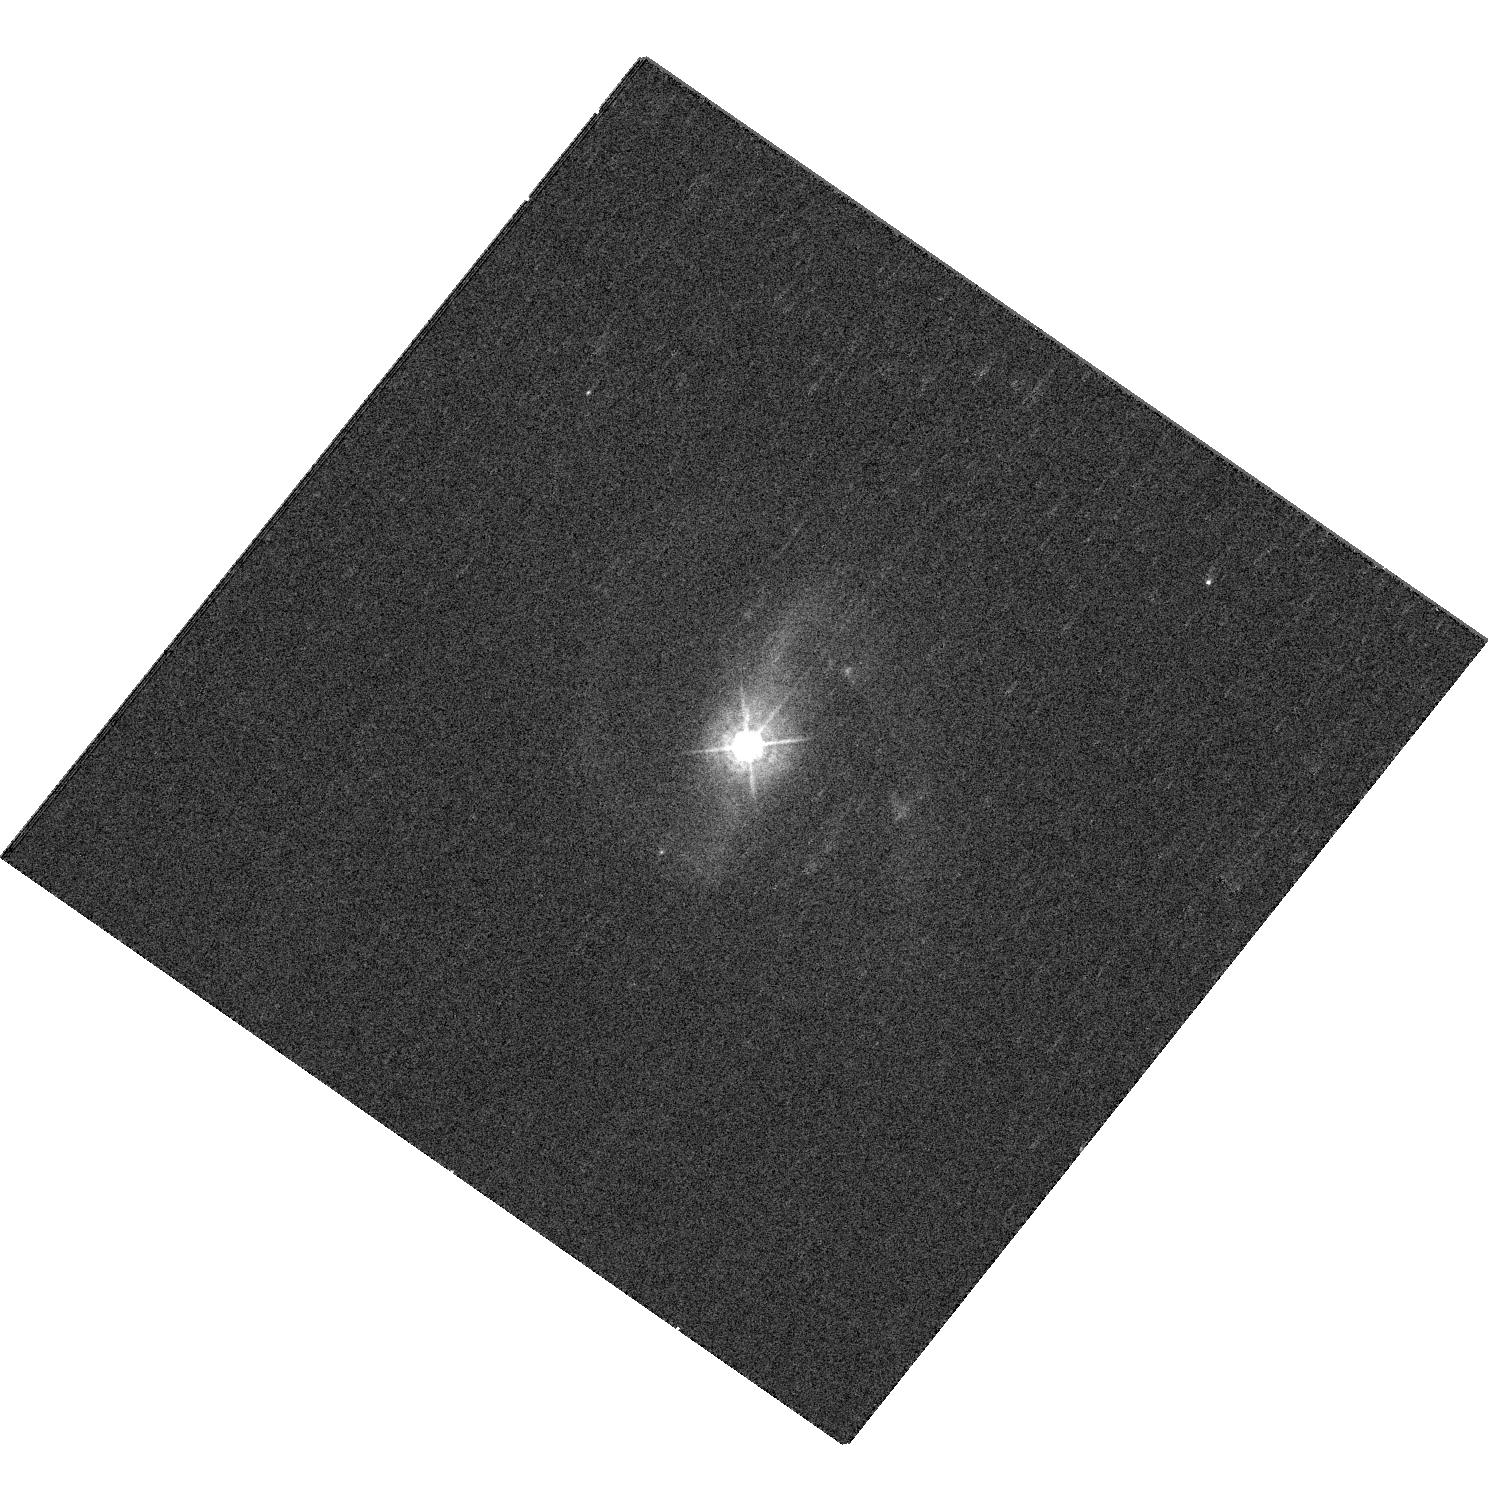
Target: PG1011-040
Instrument: WFC3/UVIS
Filter: F438W
Exposure: 6 min
Observation ID: hst_12903_21_wfc3_uvis_f438w_iby821

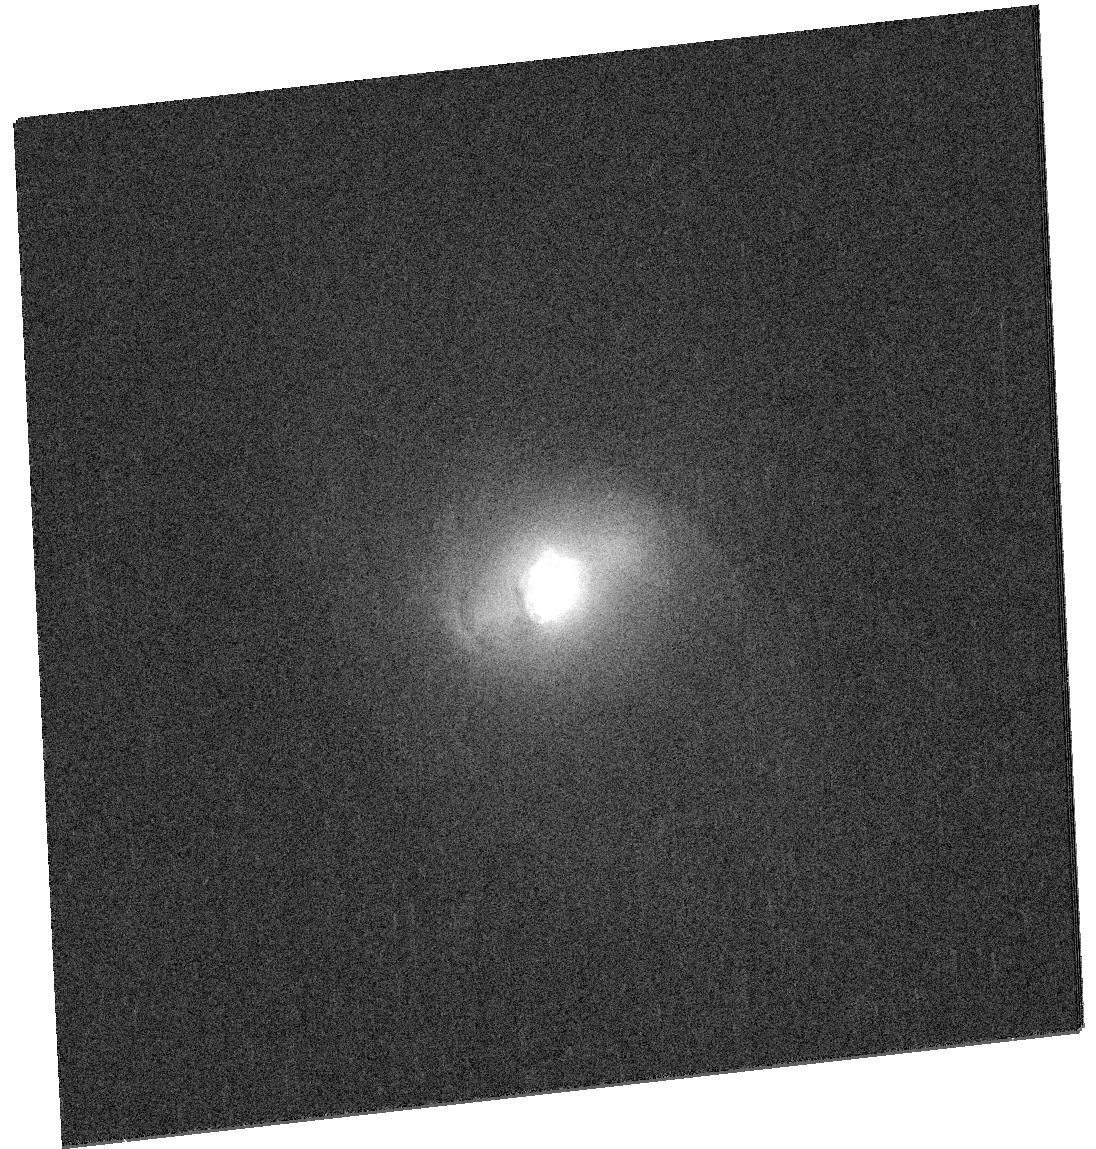
Target: SDSSJ103408.59+600152.2
Instrument: WFC3/UVIS
Filter: F814W
Exposure: 3 min
Observation ID: hst_12903_0u_wfc3_uvis_f814w_iby80u

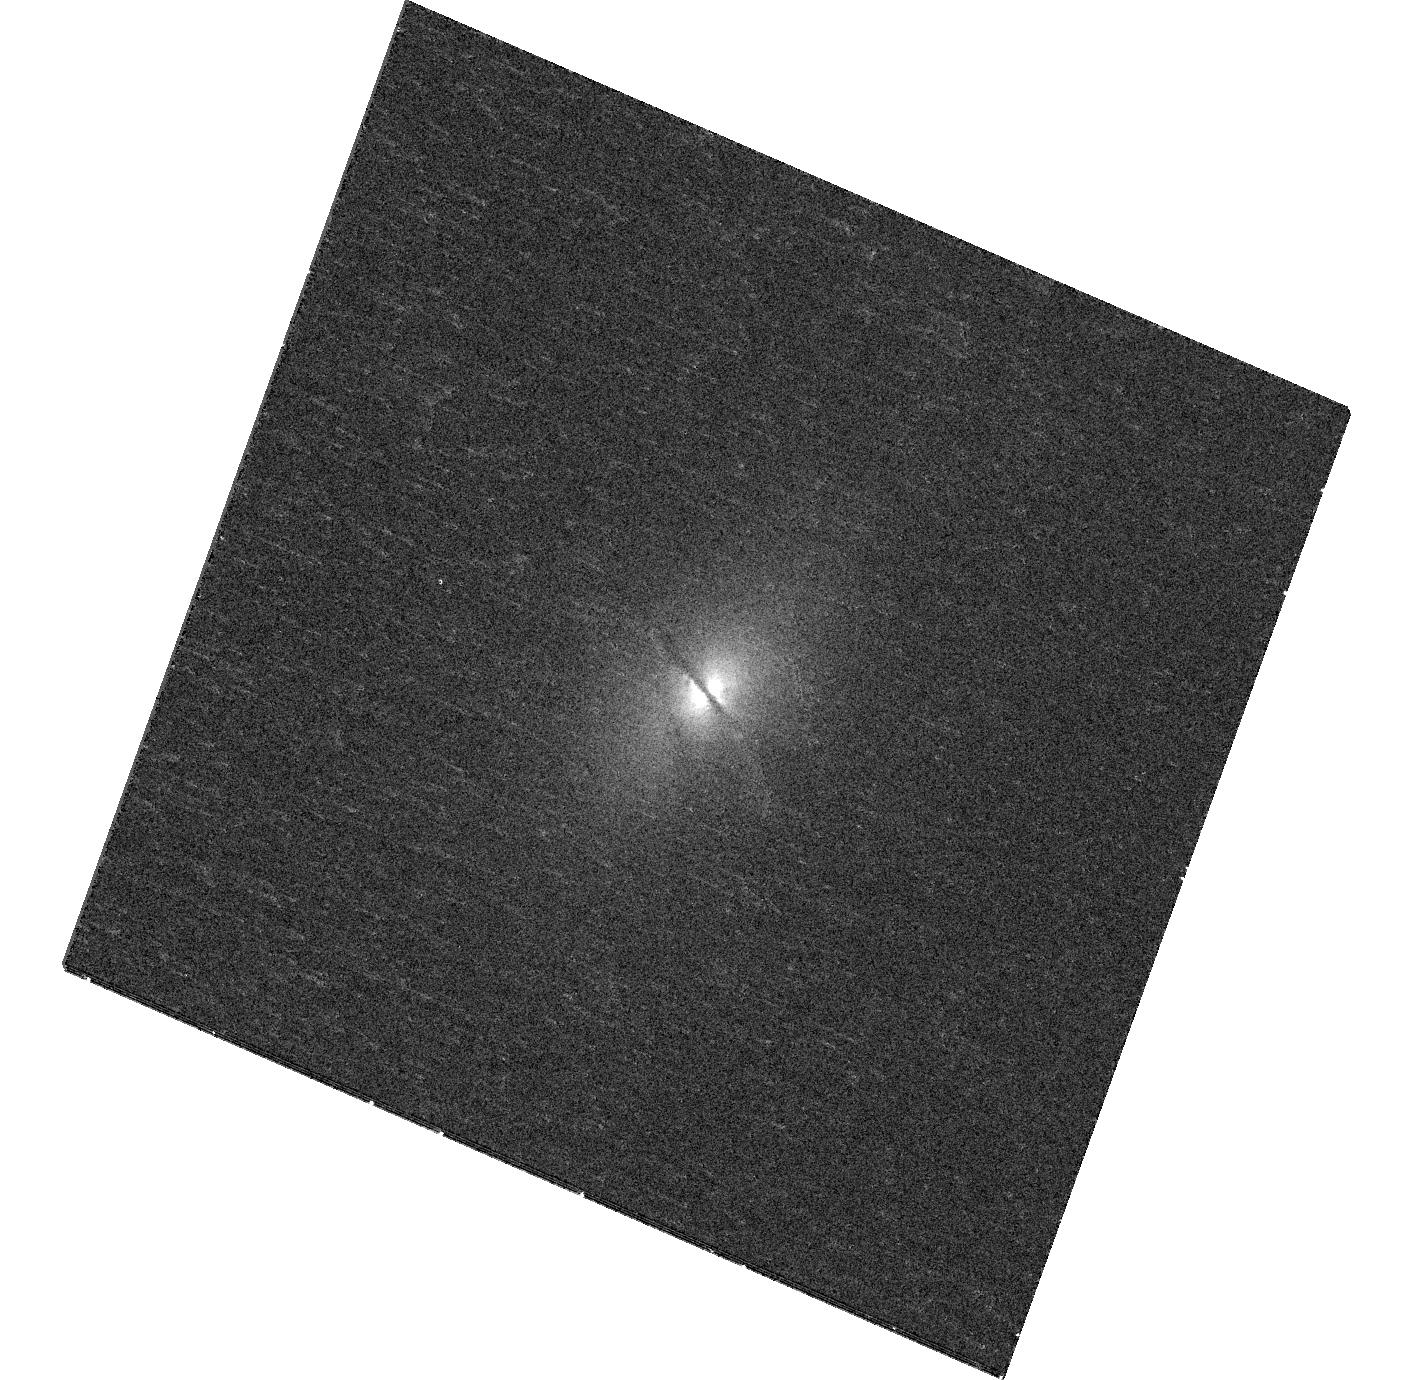
Target: SDSSJ080337.32+392633.1
Instrument: WFC3/UVIS
Filter: F438W
Exposure: 12 min
Observation ID: hst_12903_99_wfc3_uvis_f438w_iby899

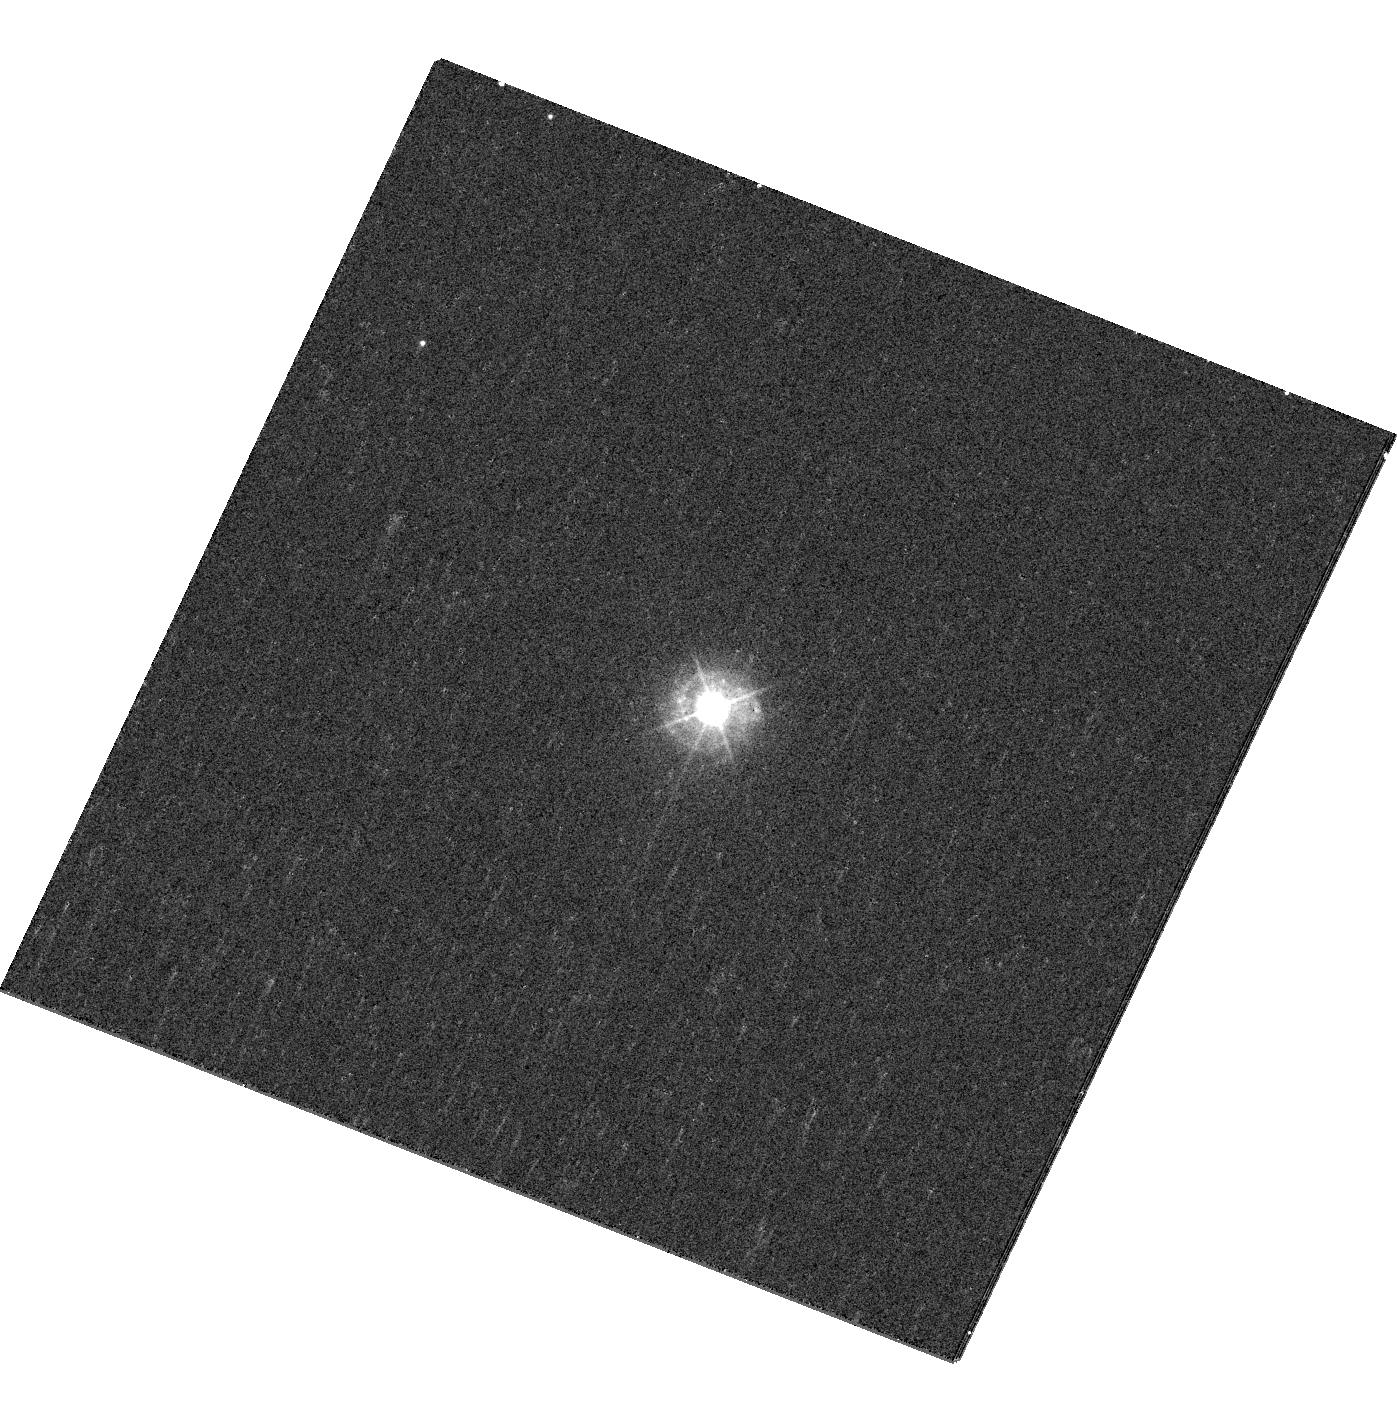
Target: PG1351+640
Instrument: WFC3/UVIS
Filter: F438W
Exposure: 6 min
Observation ID: hst_12903_51_wfc3_uvis_f438w_iby851

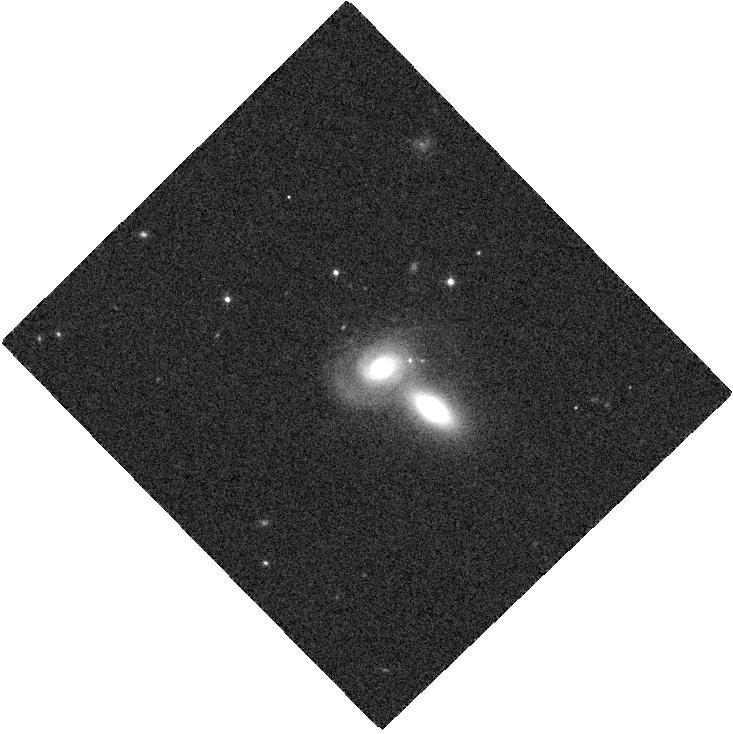
Target: SDSSJ162436.40+334406.7
Instrument: WFC3/IR
Filter: F105W
Exposure: 2 min
Observation ID: hst_12903_2t_wfc3_ir_f105w_iby82t

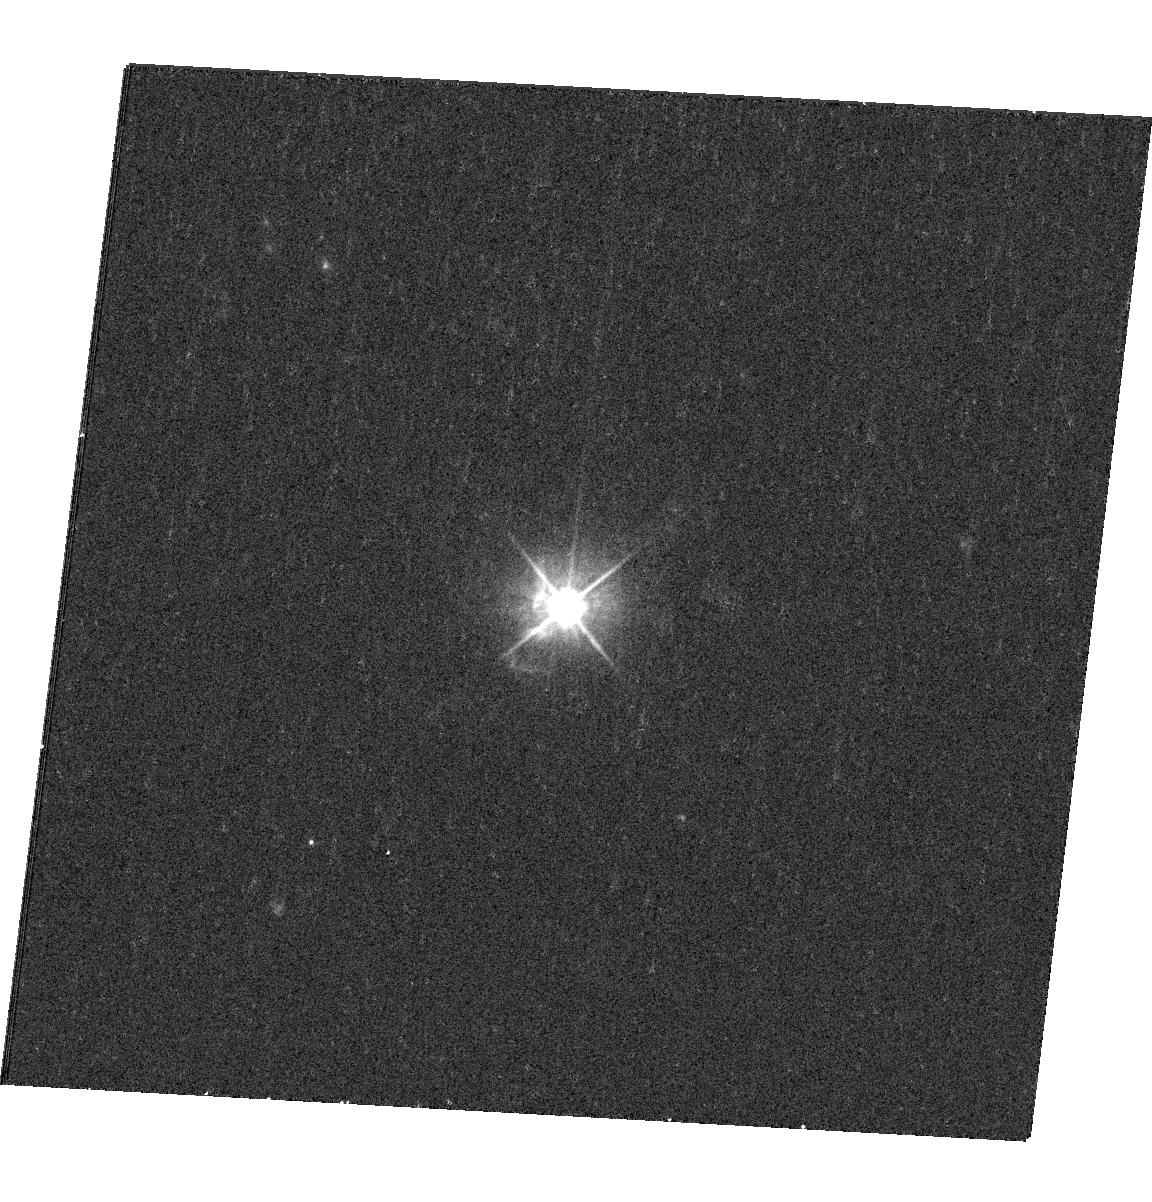
Target: PG1100+772
Instrument: WFC3/UVIS
Filter: F555W
Exposure: 7 min
Observation ID: hst_12903_27_wfc3_uvis_f555w_iby827

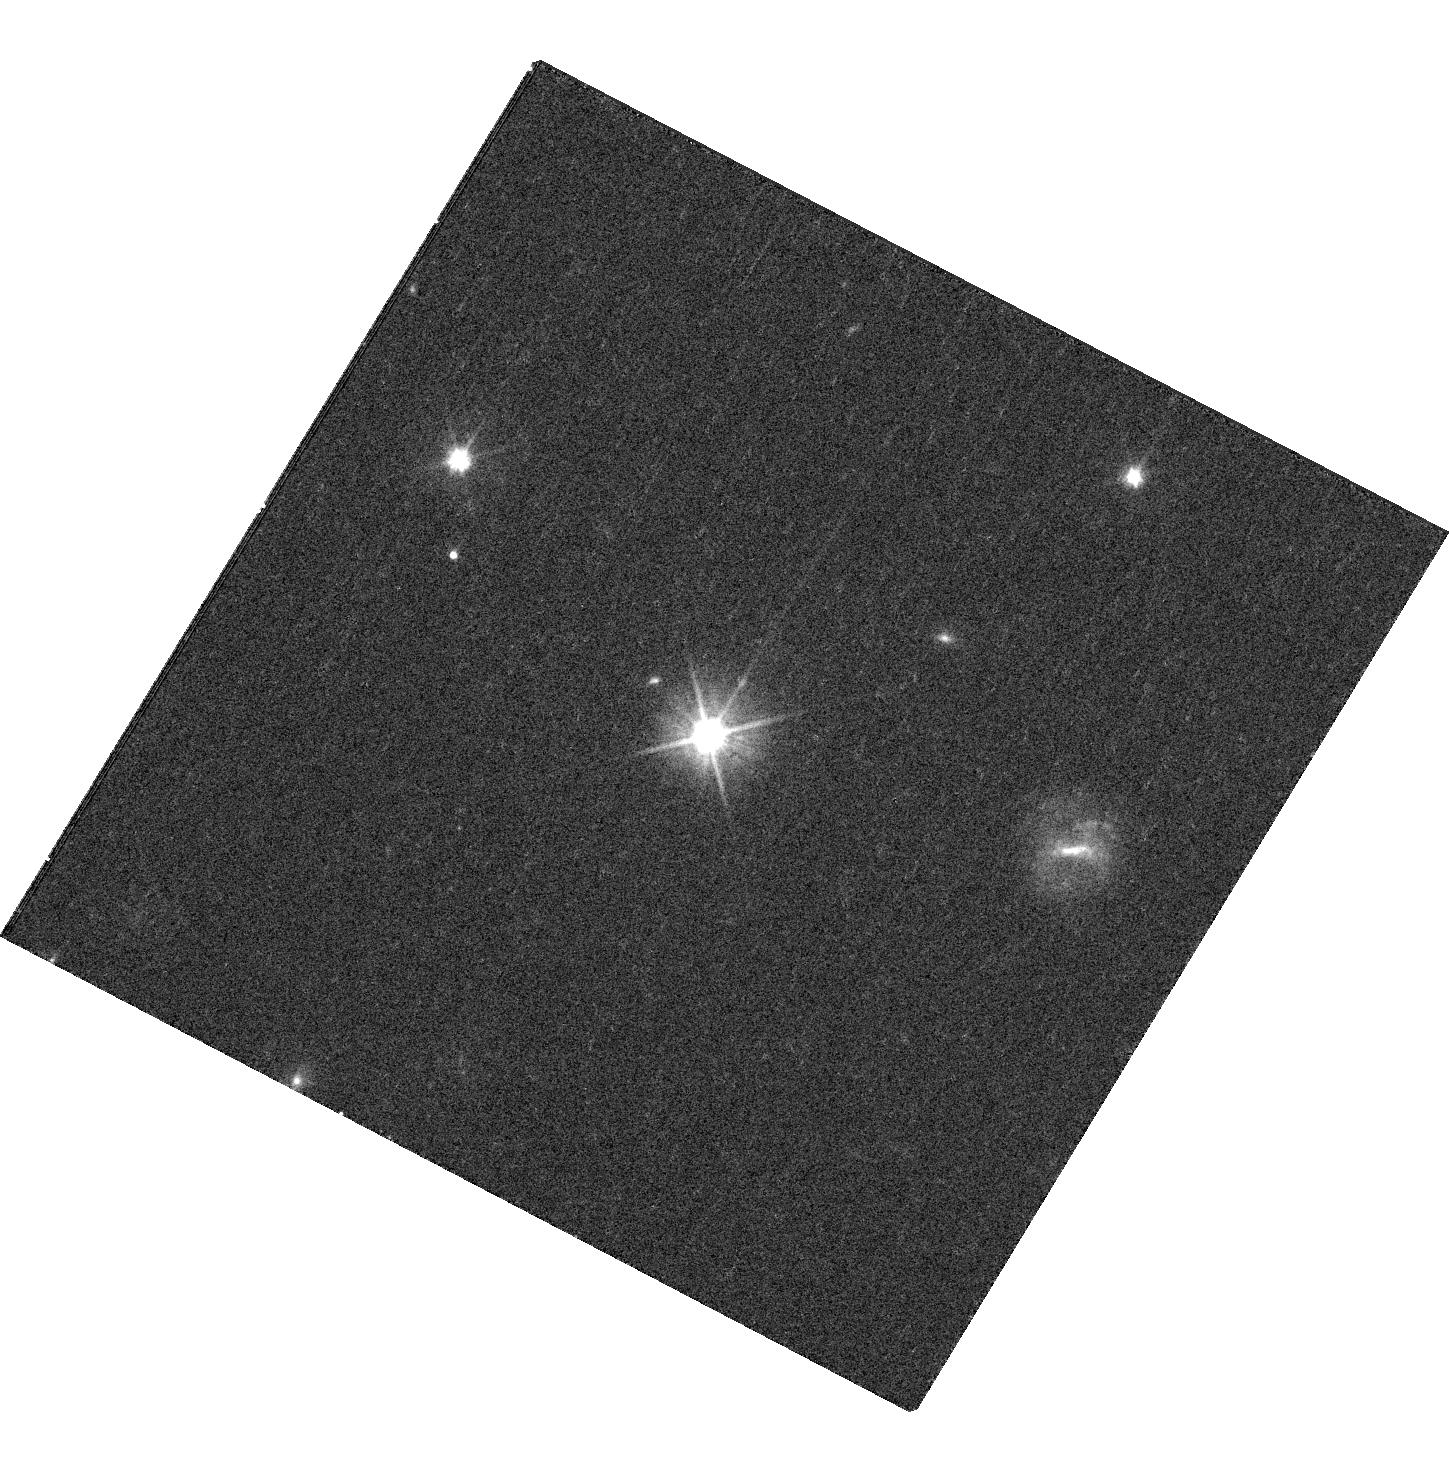
Target: PG1103-006
Instrument: WFC3/UVIS
Filter: F555W
Exposure: 11 min
Observation ID: hst_12903_28_wfc3_uvis_f555w_iby828

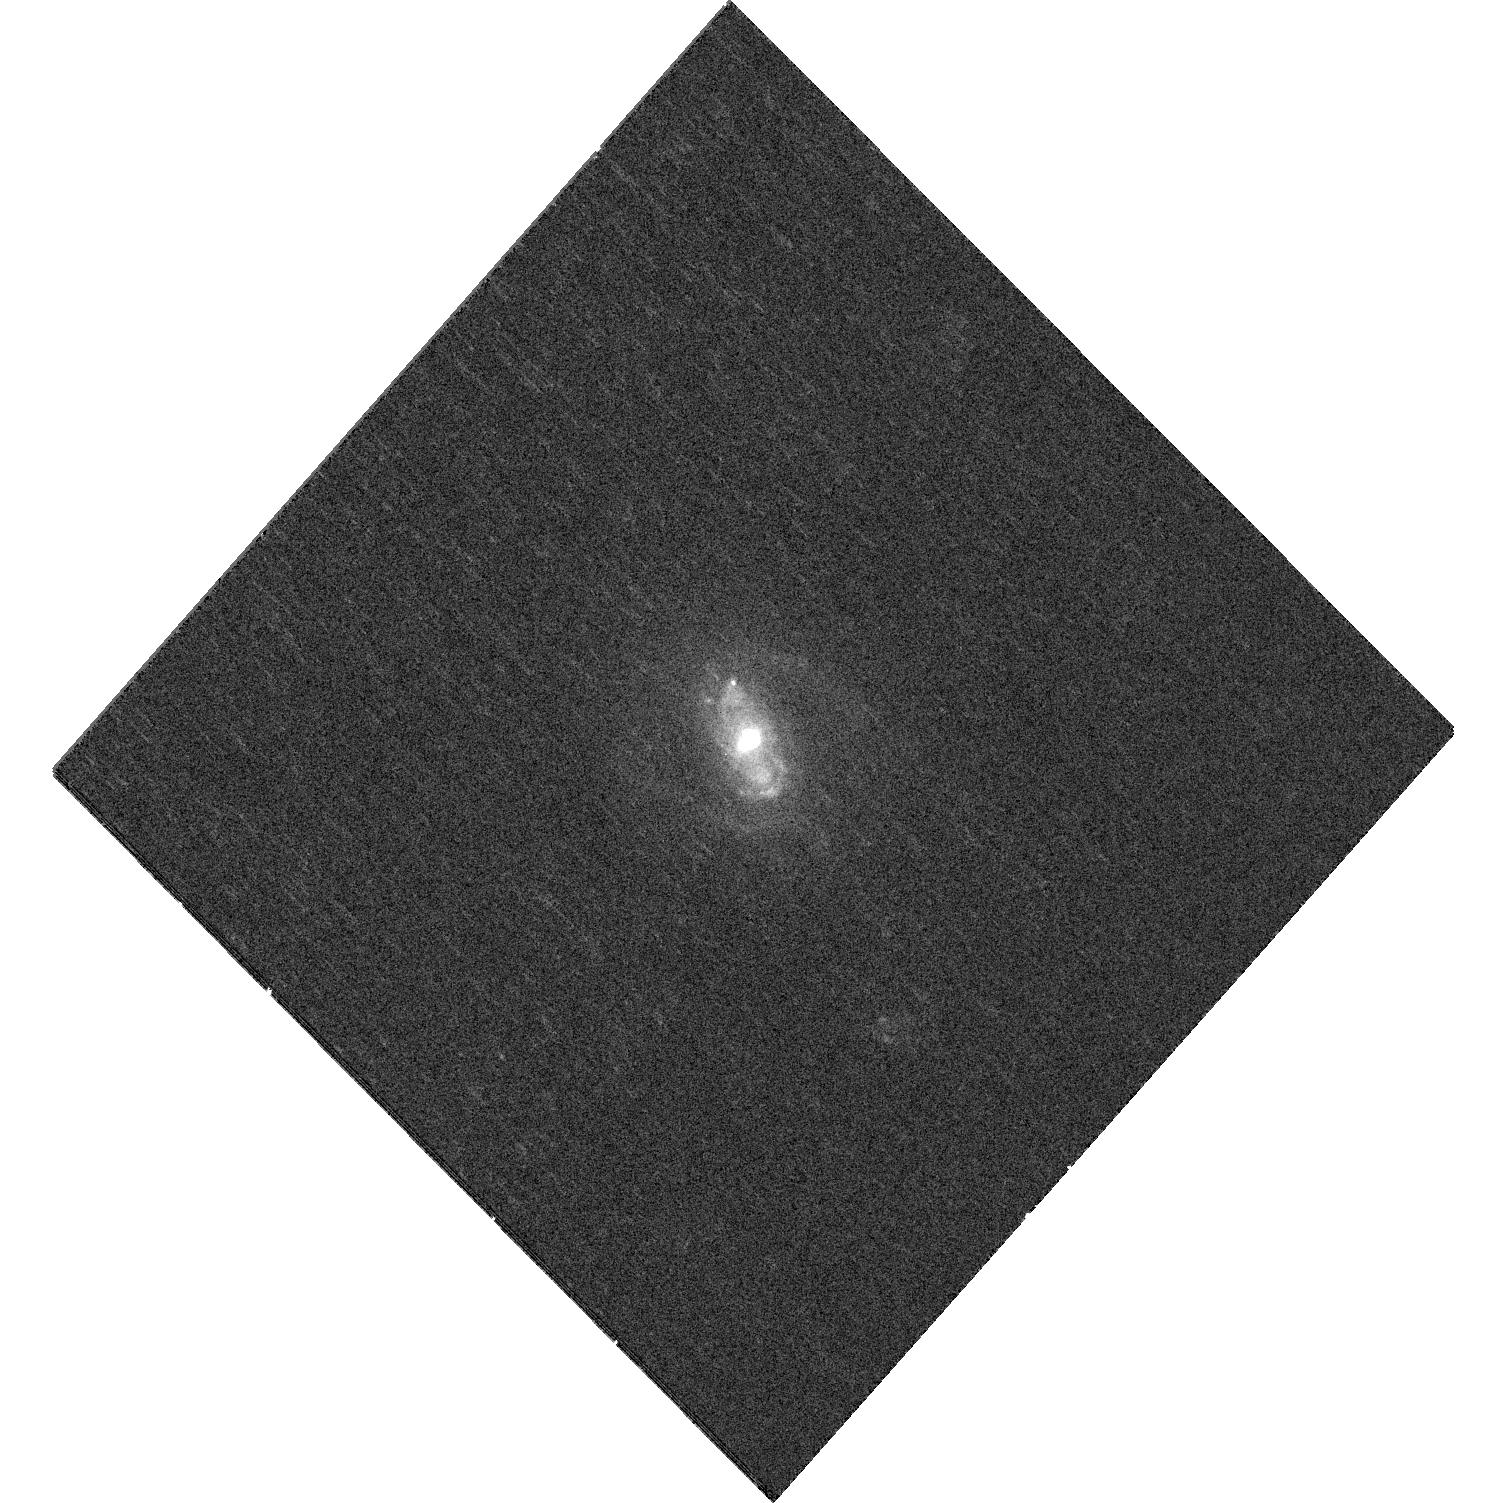
Target: SDSSJ115326.42+580644.5
Instrument: WFC3/UVIS
Filter: F438W
Exposure: 10 min
Observation ID: hst_12903_1l_wfc3_uvis_f438w_iby81l

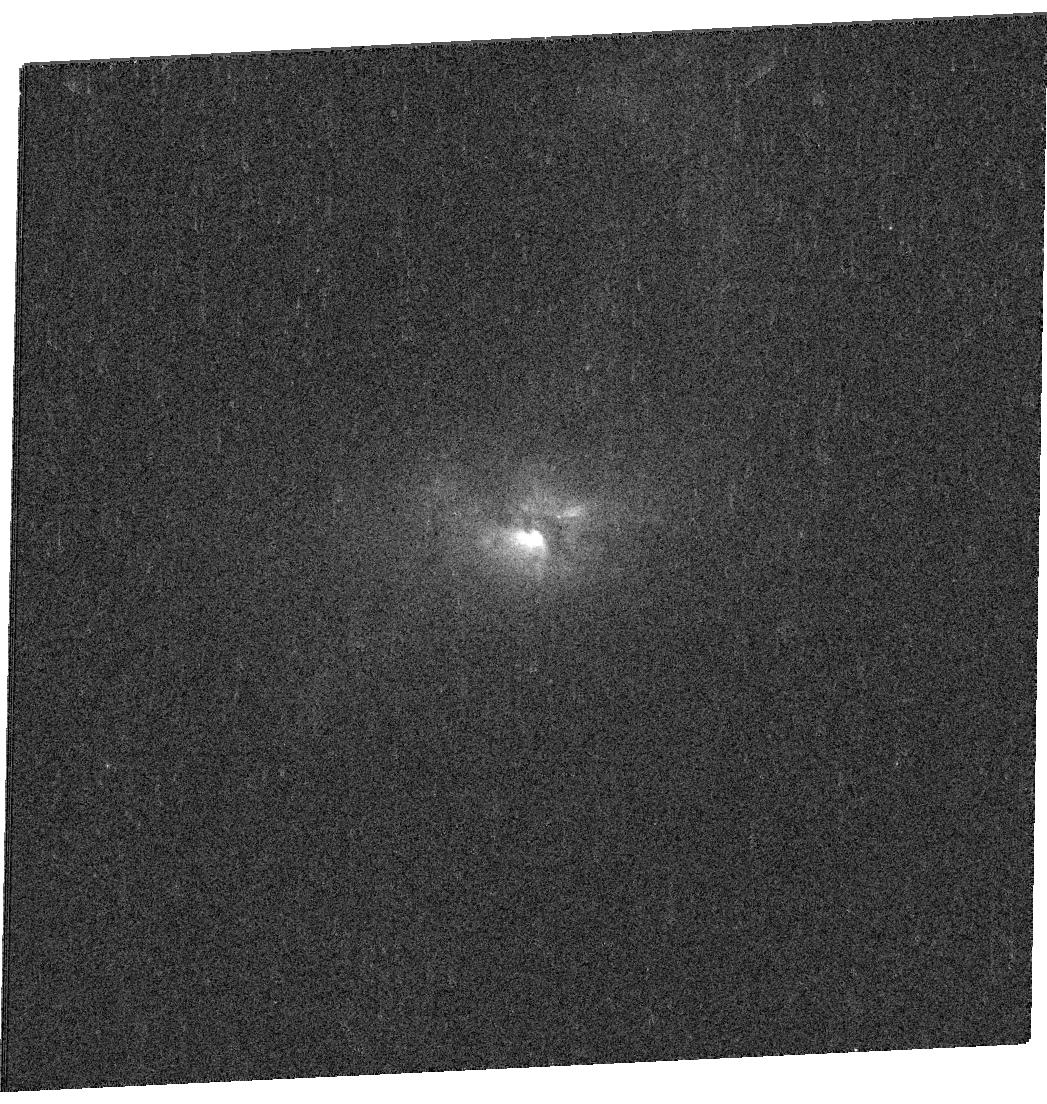
Target: SDSSJ084344.99+354941.9
Instrument: WFC3/UVIS
Filter: F438W
Exposure: 5 min
Observation ID: hst_12903_0j_wfc3_uvis_f438w_iby80j

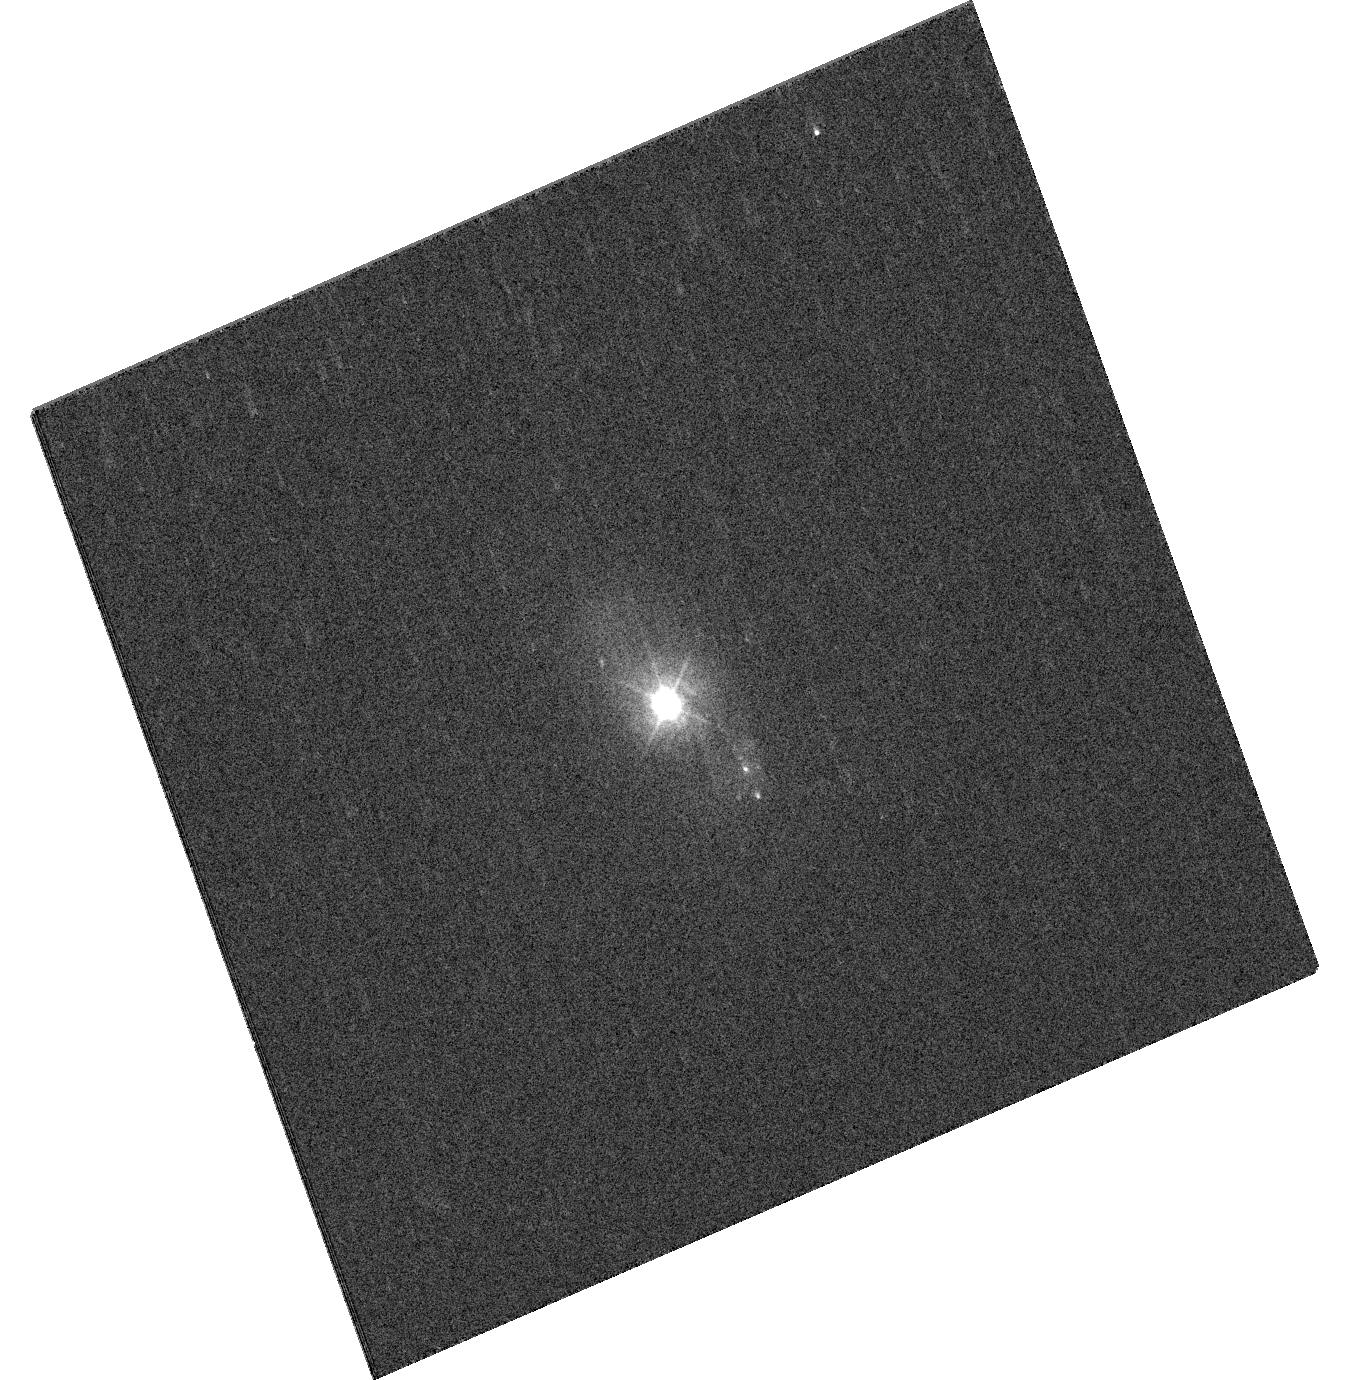
Target: PG1022+519
Instrument: WFC3/UVIS
Filter: F438W
Exposure: 6 min
Observation ID: hst_12903_23_wfc3_uvis_f438w_iby823

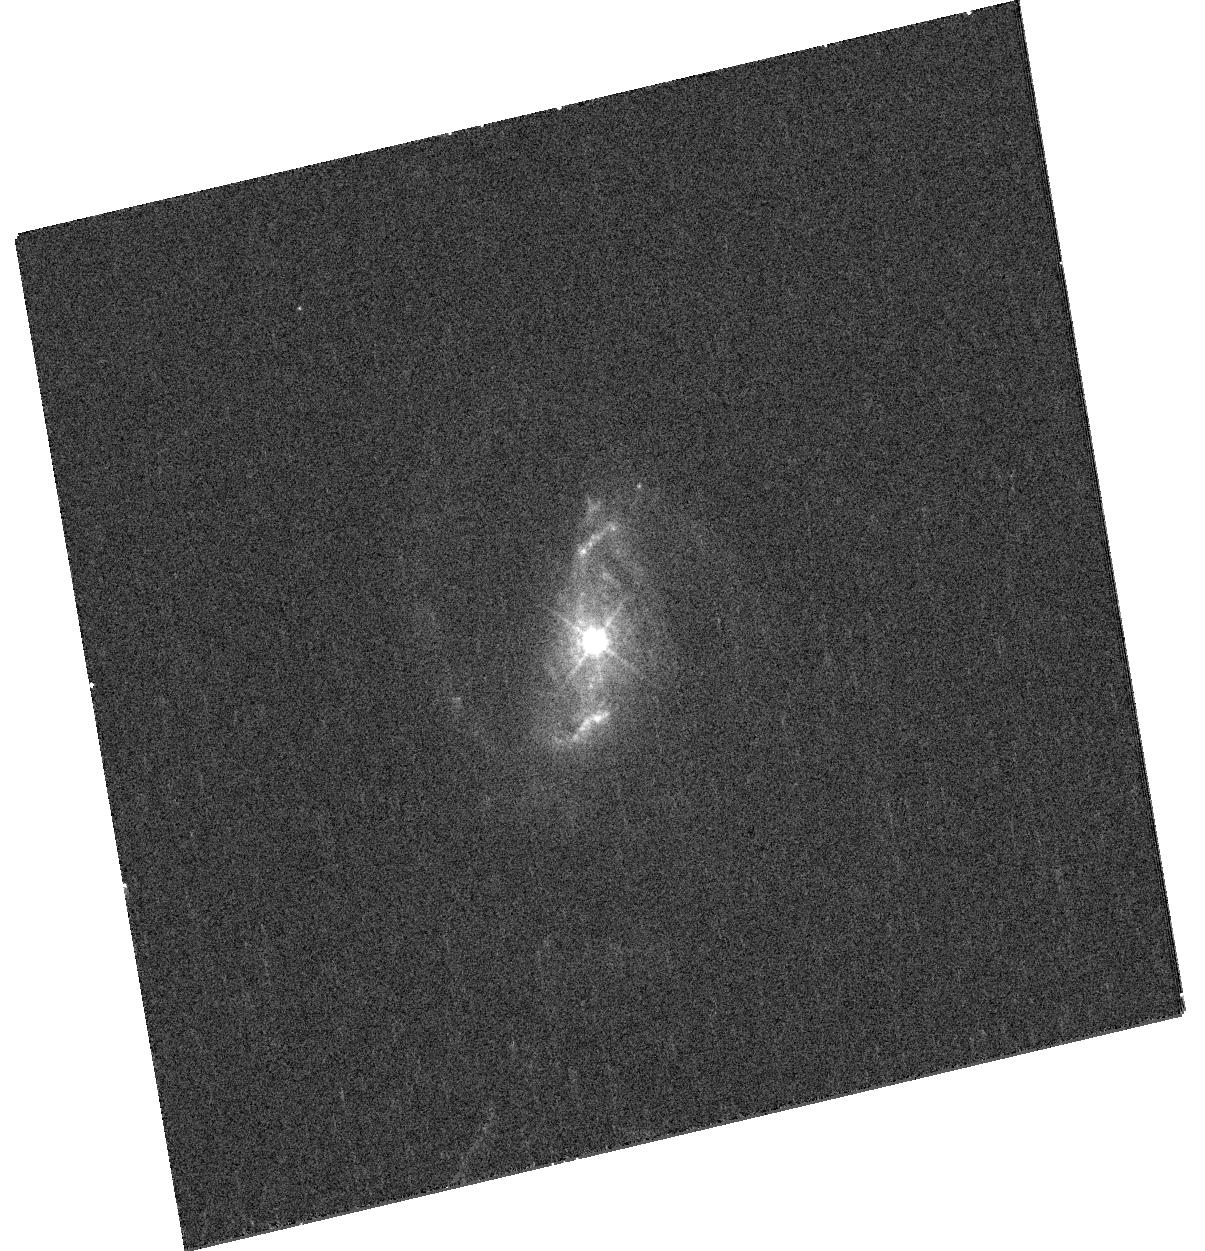
Target: PG0934+013
Instrument: WFC3/UVIS
Filter: F438W
Exposure: 8 min
Observation ID: hst_12903_16_wfc3_uvis_f438w_iby816

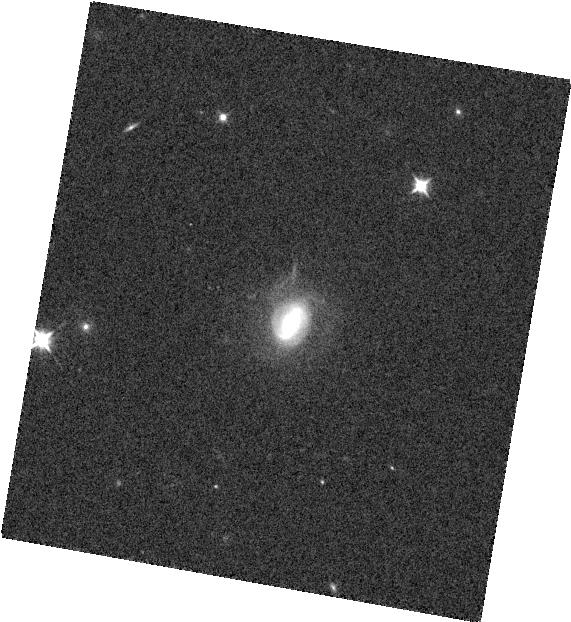
Target: SDSSJ155829.36+351328.6
Instrument: WFC3/IR
Filter: F105W
Exposure: 2 min
Observation ID: hst_12903_2p_wfc3_ir_f105w_iby82p

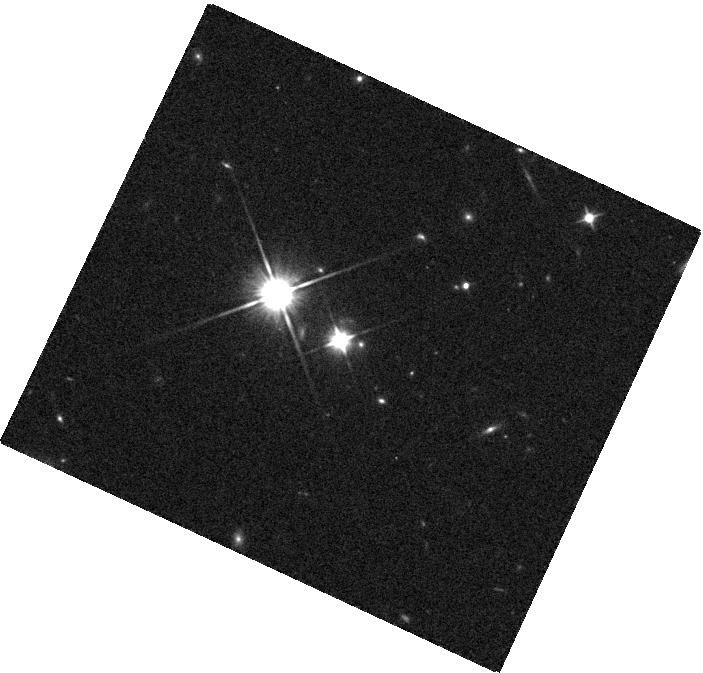
Target: PG1216+069
Instrument: WFC3/IR
Filter: F110W
Exposure: 2 min
Observation ID: hst_12903_39_wfc3_ir_f110w_iby839

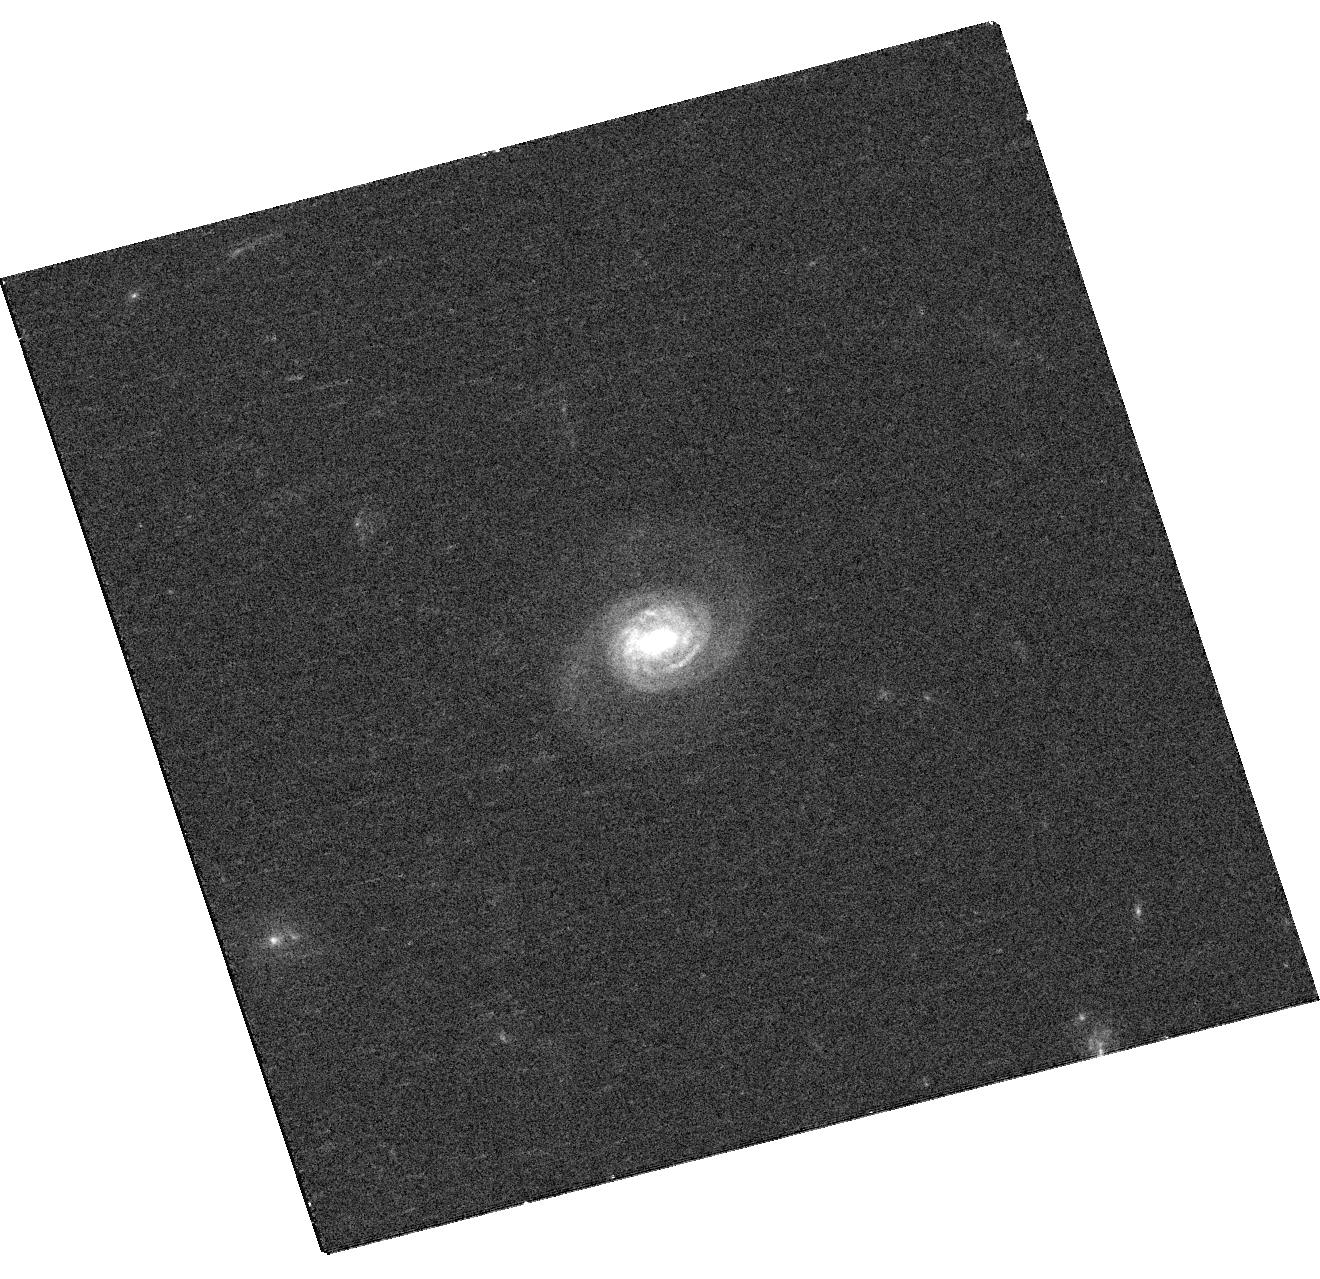
Target: SDSSJ011935.63-102613.1
Instrument: WFC3/UVIS
Filter: F475W
Exposure: 13 min
Observation ID: hst_12903_89_wfc3_uvis_f475w_iby889

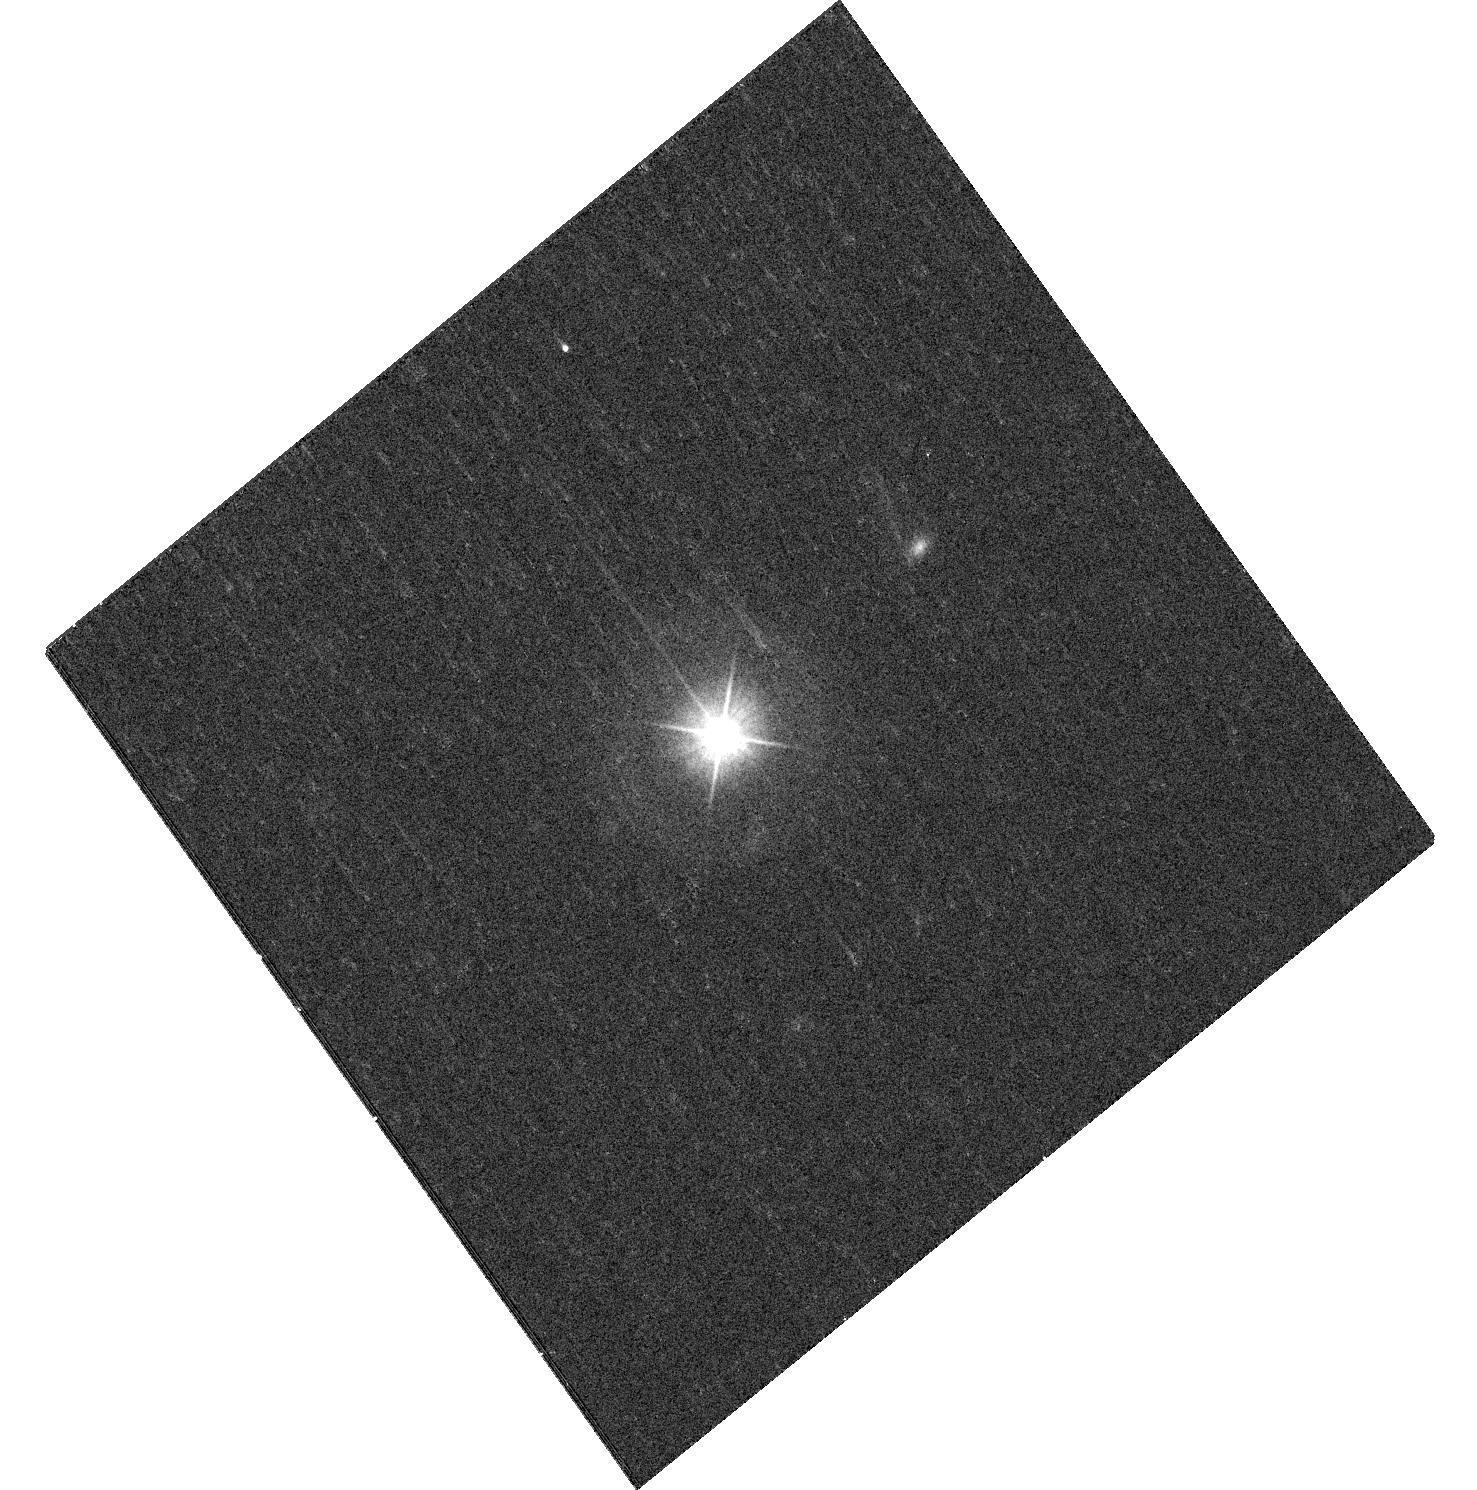
Target: PG1114+445
Instrument: WFC3/UVIS
Filter: F475W
Exposure: 11 min
Observation ID: hst_12903_29_wfc3_uvis_f475w_iby829

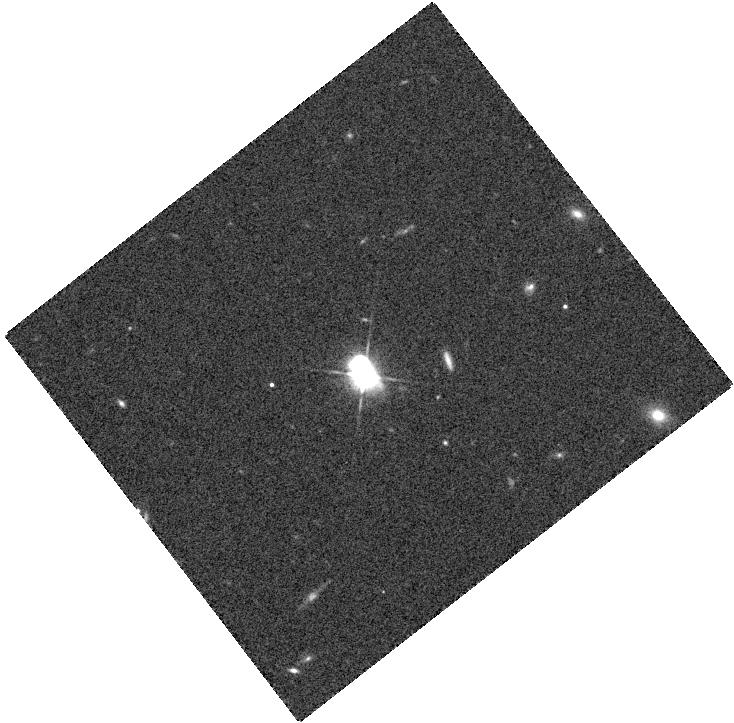
Target: PG1700+518
Instrument: WFC3/IR
Filter: F110W
Exposure: 2 min
Observation ID: hst_12903_78_wfc3_ir_f110w_iby878

The Evolutionary Link Between Type 2 and Type 1 Quasars (PI: Ho, Luis C.)

The coevolution of central black holes and their host galaxies appears to be driven by starburst and AGN activity, and their respective energy feedback. Most models invoke gas-rich major mergers as the triggering mechanism for this process. Depending on the evolutionary state of the system, the AGN can be heavily obscured by dust and appear as a type 2 QSO, eventually evolving into an unobscured type 1 QSO that blows away the gas and dust. In an effort to test this popular scenario, we have been awarded a significant amount of Herschel time to measure the ISM (dust) content and star formation rates of two well-studied samples of low-redshift, luminous AGNs: the complete sample of 87 z < 0.5 Palomar-Green type 1 QSOs and a carefully matched sample of 88 type 2 QSOs selected from SDSS. Here we propose to conduct a WFC3 snapshot survey to provide the crucially missing data on the stellar properties of the host galaxies. We will obtain rest-frame images in the B and I bands to probe the young and old stars, respectively, with the observed filter combination carefully chosen to minimize contamination by strong nebular emission lines. We will apply 2-D fitting (with GALFIT) to rigorously characterize the morphologies, bulge properties, bulge-to-disk ratios, and integrated colors and color gradients of the hosts. We will quantify the frequency and strength of tidal interactions to constrain the merger hypothesis. Together with the Herschel data, the HST data will provide a fundamental dataset for testing the evolutionary link between type 1 and type 2 QSOs, and the broader relationship between black hole growth and galaxy formation.